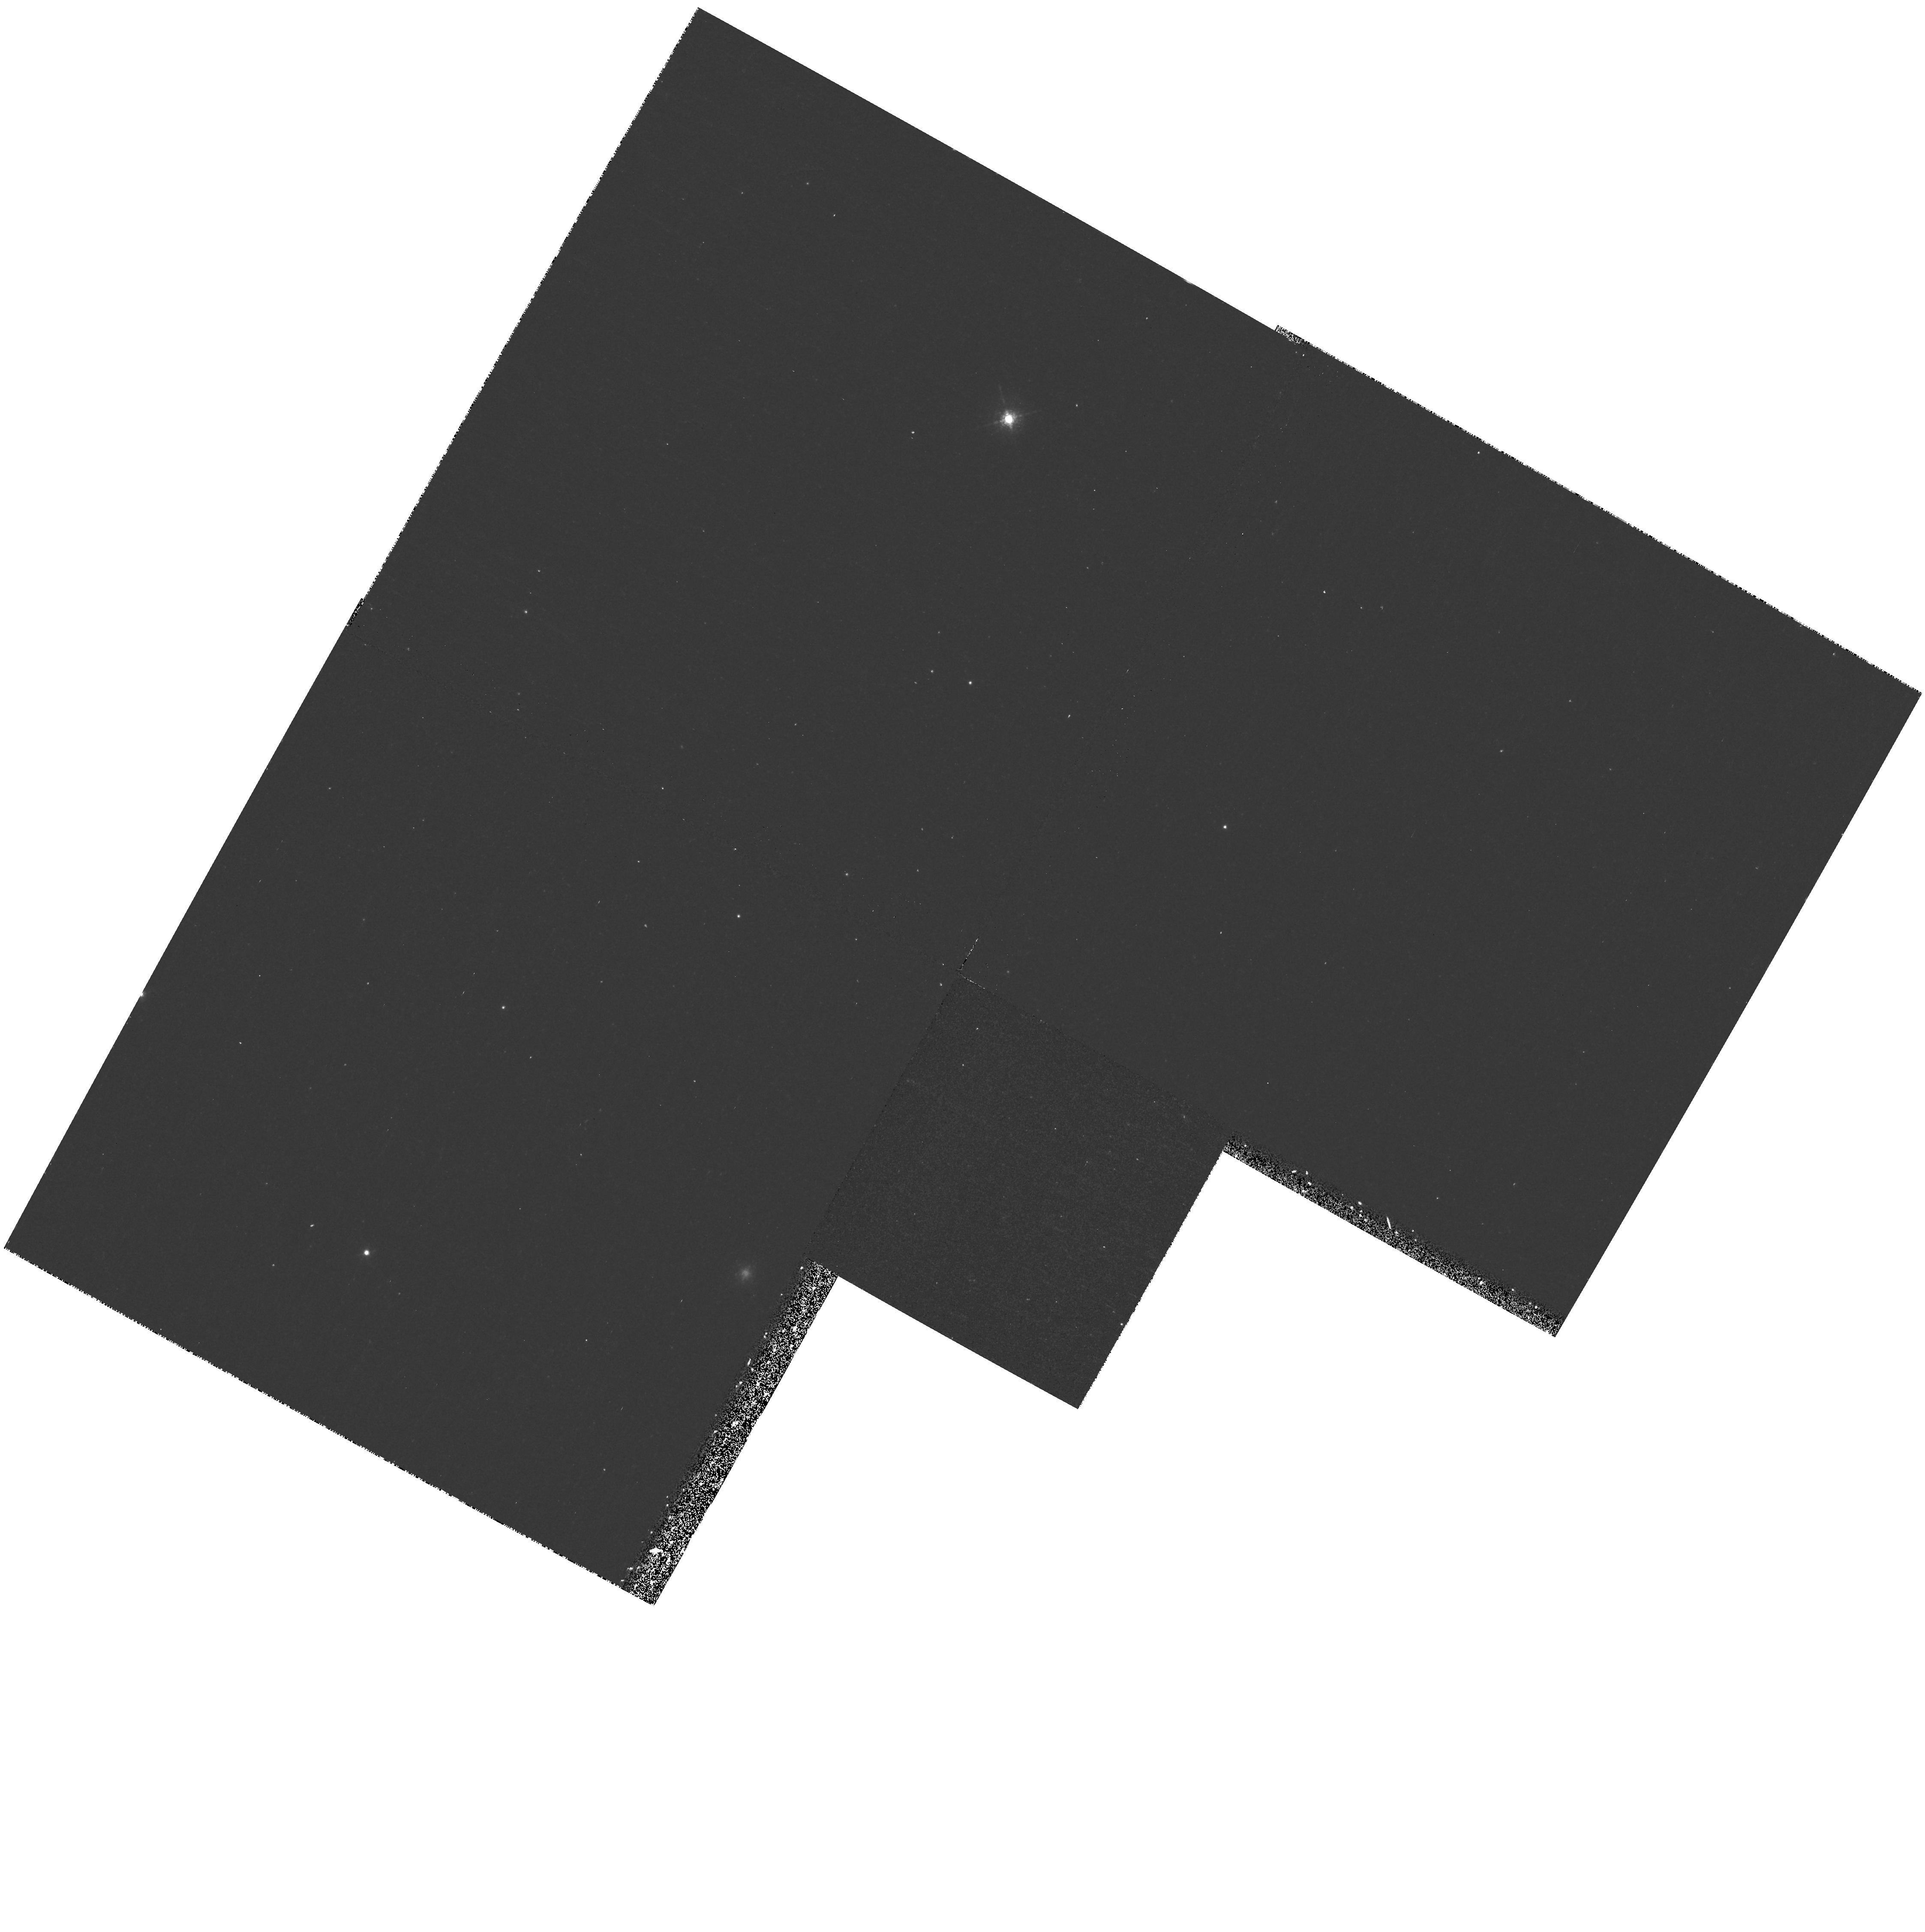
Target: field at RA 11.132°, Dec 41.704°. Instrument: WFPC2/PC. Filter: F658N. Exposure: 20 min. Observation ID: hst_8033_02_wfpc2_pc_f658n_u57502

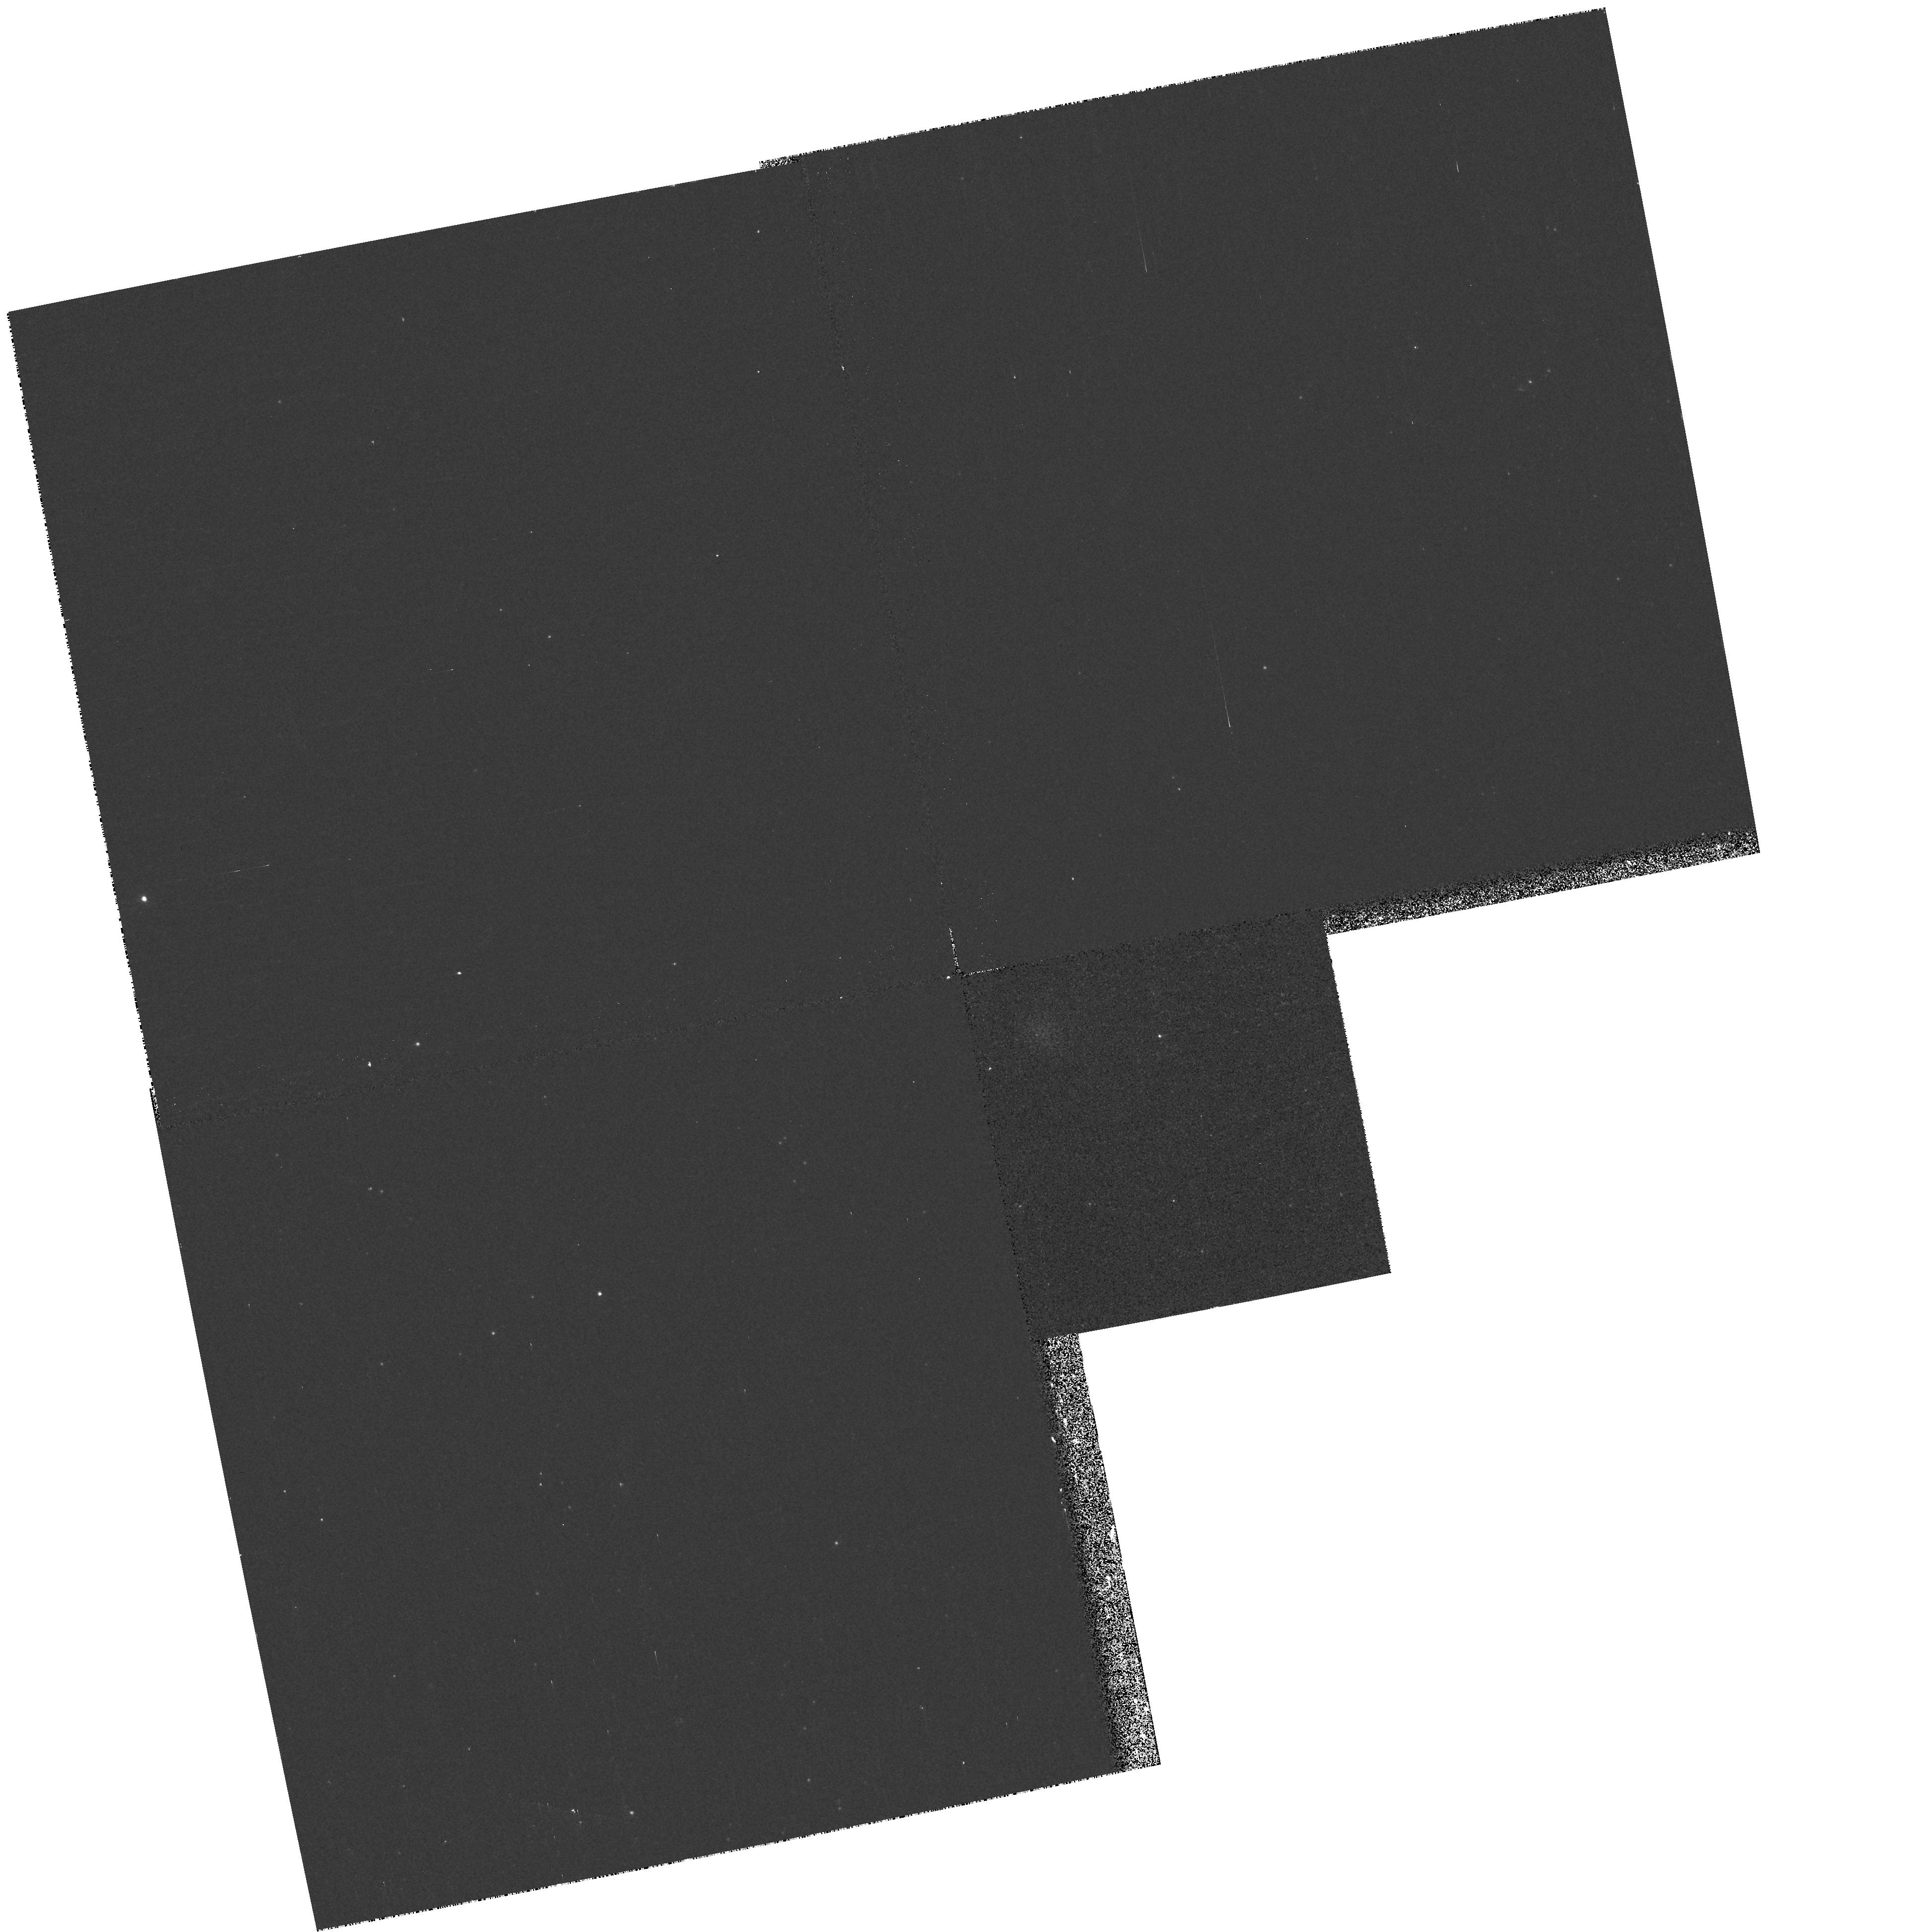
Target: field at RA 11.148°, Dec 41.645°. Instrument: WFPC2/PC. Filter: F336W. Exposure: 13 min. Observation ID: hst_8033_01_wfpc2_pc_f336w_u57501

Uv Extinction in M31 (PI: Hutchings, John)

Images and slitless low dispersion spectra will be taken in the OB association OB6 in M31. The data will be with the CCD and FUV MAMA. The purpose is to obtain data on the spectral types and interstellar extinction of hot stars in the association. Parallel images with WFPC2 will look for hot stars and emission-line objects in adjacent fields.